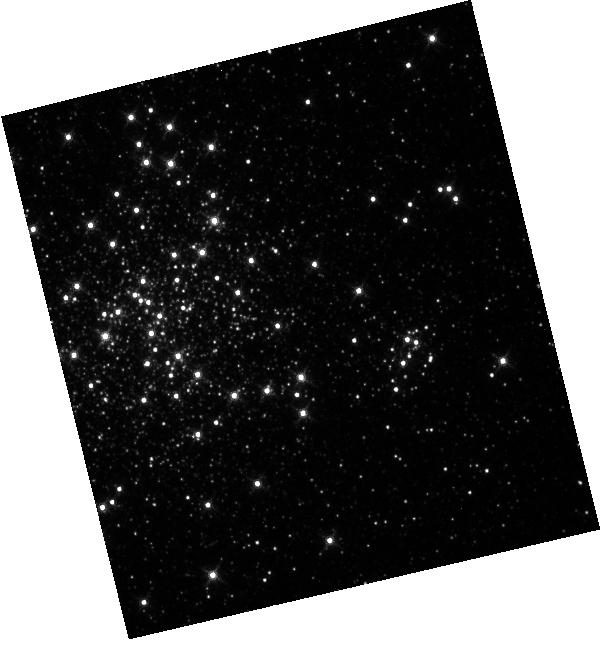
Target: NGC-1850. Instrument: WFC3/IR. Filter: F130N. Exposure: 4 min. Observation ID: hst_11913_01_wfc3_ir_f130n_ibcg01

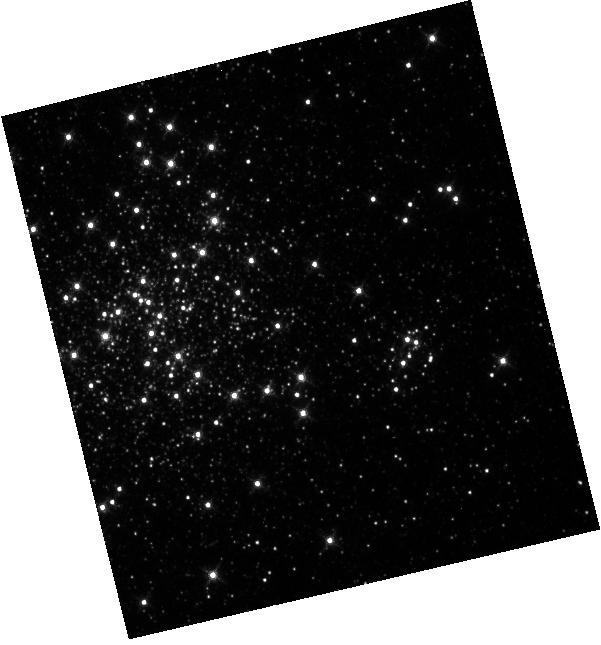
Target: NGC-1850. Instrument: WFC3/IR. Filter: F128N. Exposure: 4 min. Observation ID: hst_11913_01_wfc3_ir_f128n_ibcg01

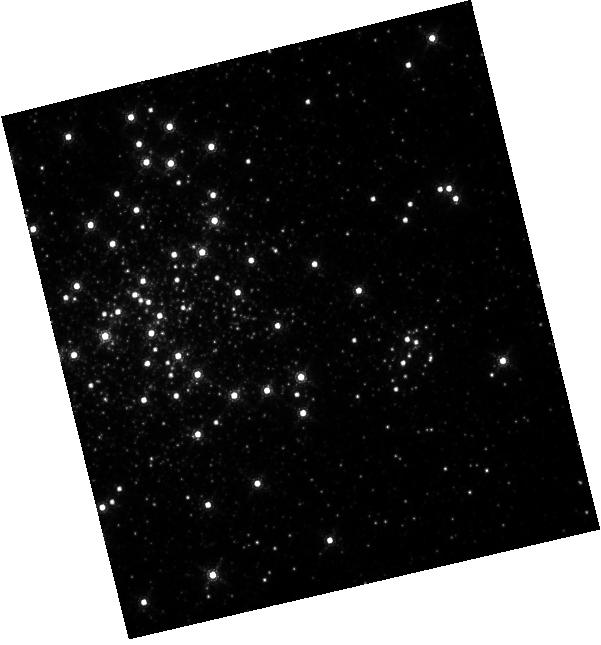
Target: NGC-1850. Instrument: WFC3/IR. Filter: F167N. Exposure: 15 min. Observation ID: hst_11913_01_wfc3_ir_f167n_ibcg01

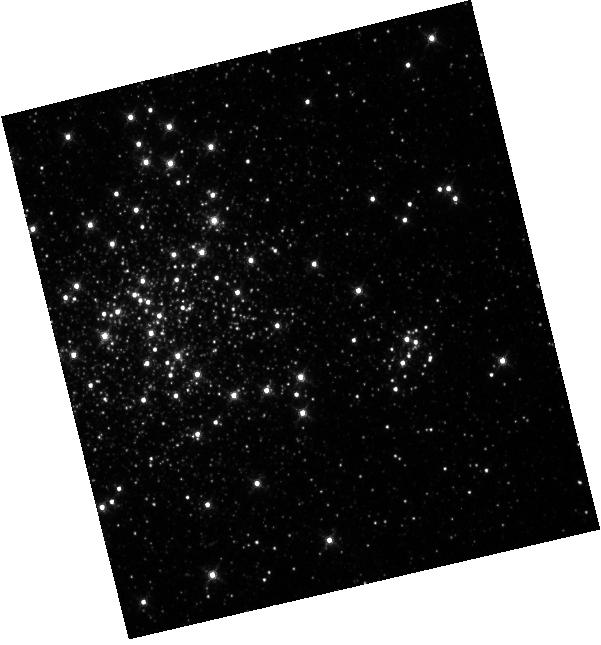
Target: NGC-1850. Instrument: WFC3/IR. Filter: F126N. Exposure: 4 min. Observation ID: hst_11913_01_wfc3_ir_f126n_ibcg01

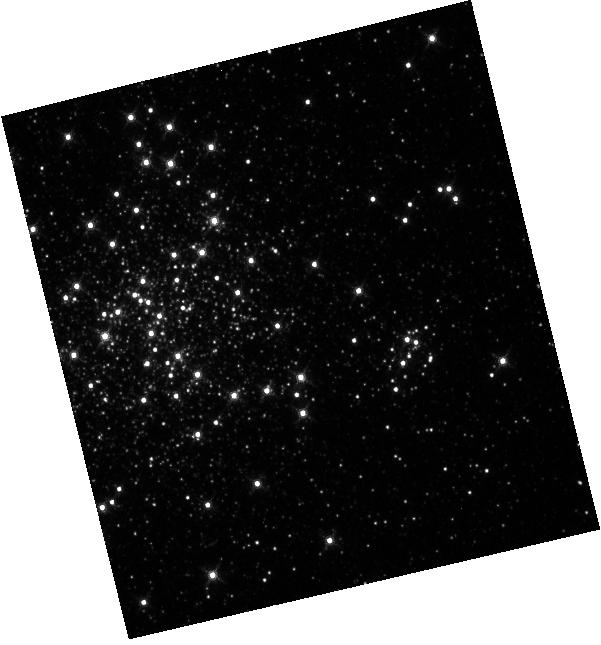
Target: NGC-1850. Instrument: WFC3/IR. Filter: F132N. Exposure: 4 min. Observation ID: hst_11913_01_wfc3_ir_f132n_ibcg01

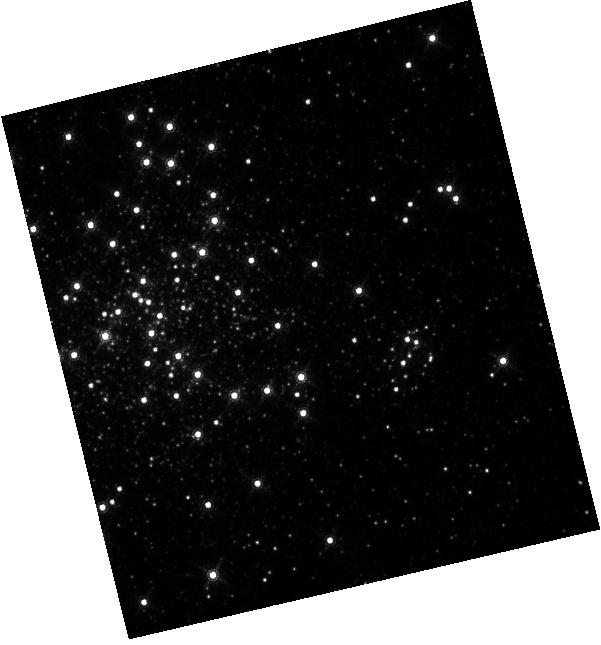
Target: NGC-1850. Instrument: WFC3/IR. Filter: F164N. Exposure: 6 min. Observation ID: hst_11913_01_wfc3_ir_f164n_ibcg01

IR Filter Wedge Check (PI: MacKenty, John W.)

The position of each IR filter will be checked to verify that the filters meet the CEI (Contract End Item) specification for image displacement. We will observe the cluster NGC 1859 with all full-frame IR filters using a subarray (IRSUB512) without moving the telescope. The relative displacement of the stars in each image will be measured from one filter to the next.